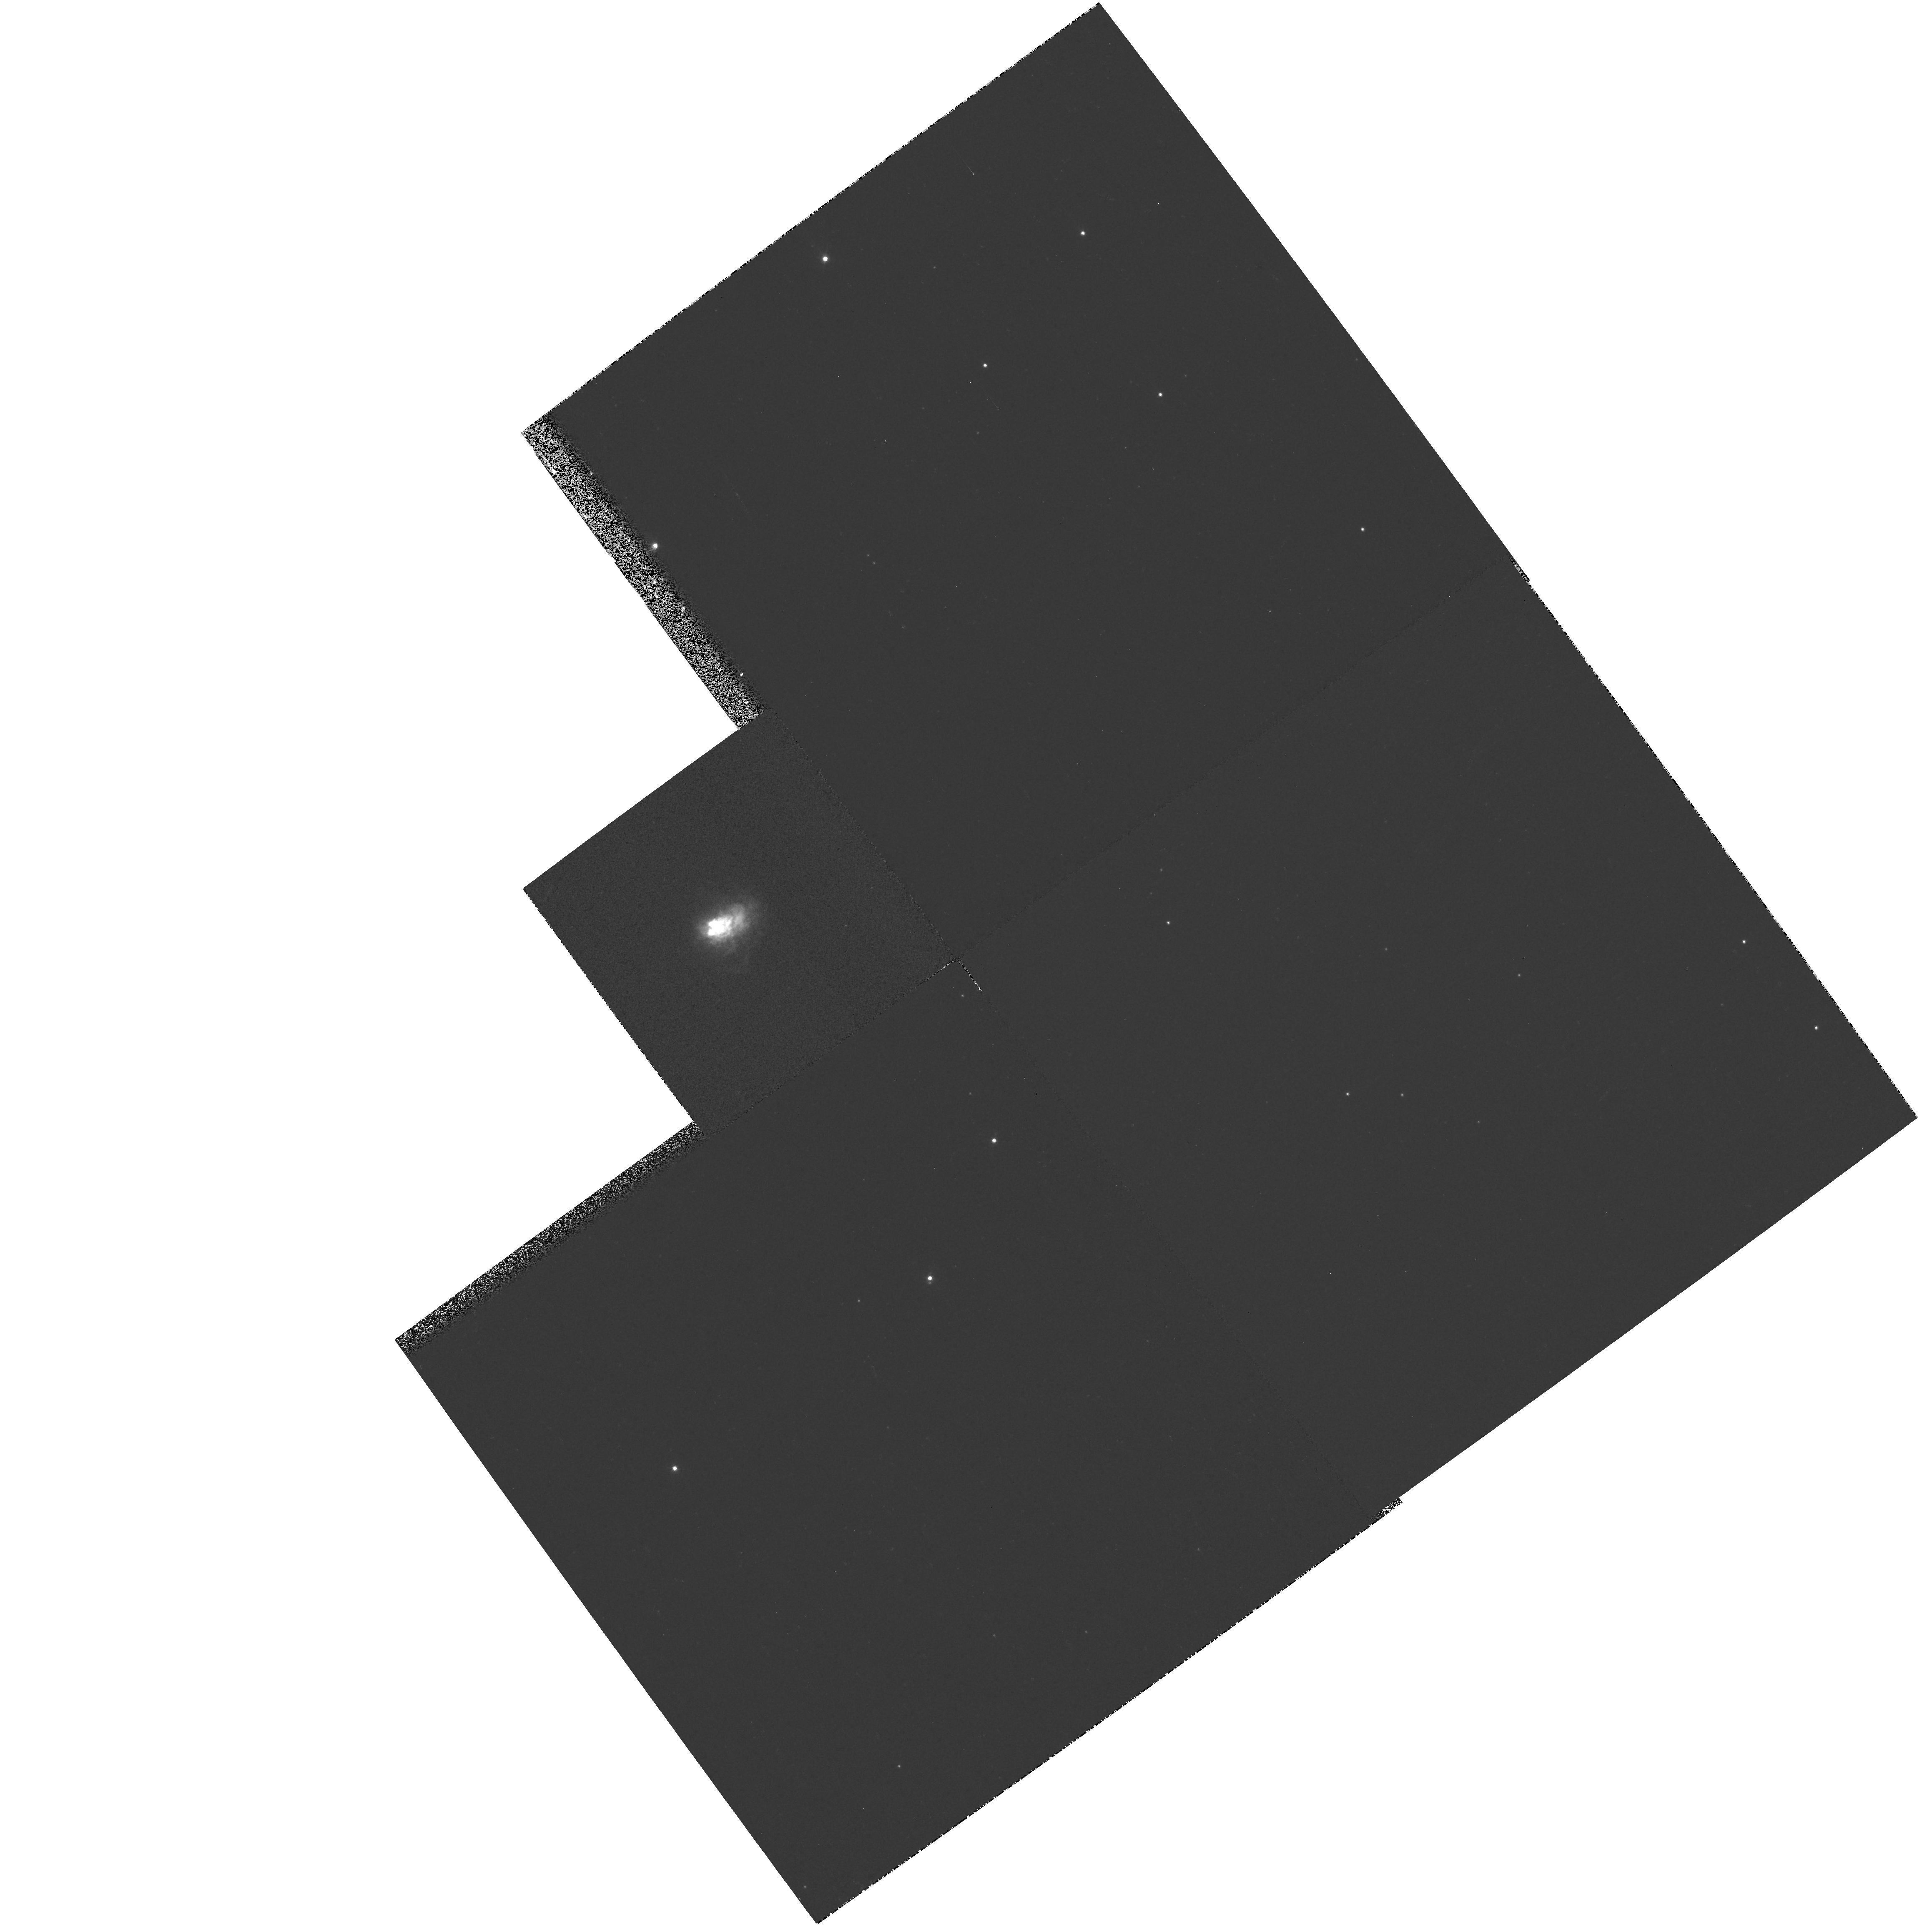
Target: VY-CMA
Instrument: WFPC2/PC
Filter: F410M
Exposure: 2 min
Observation ID: hst_7304_02_wfpc2_pc_f410m_u57g02

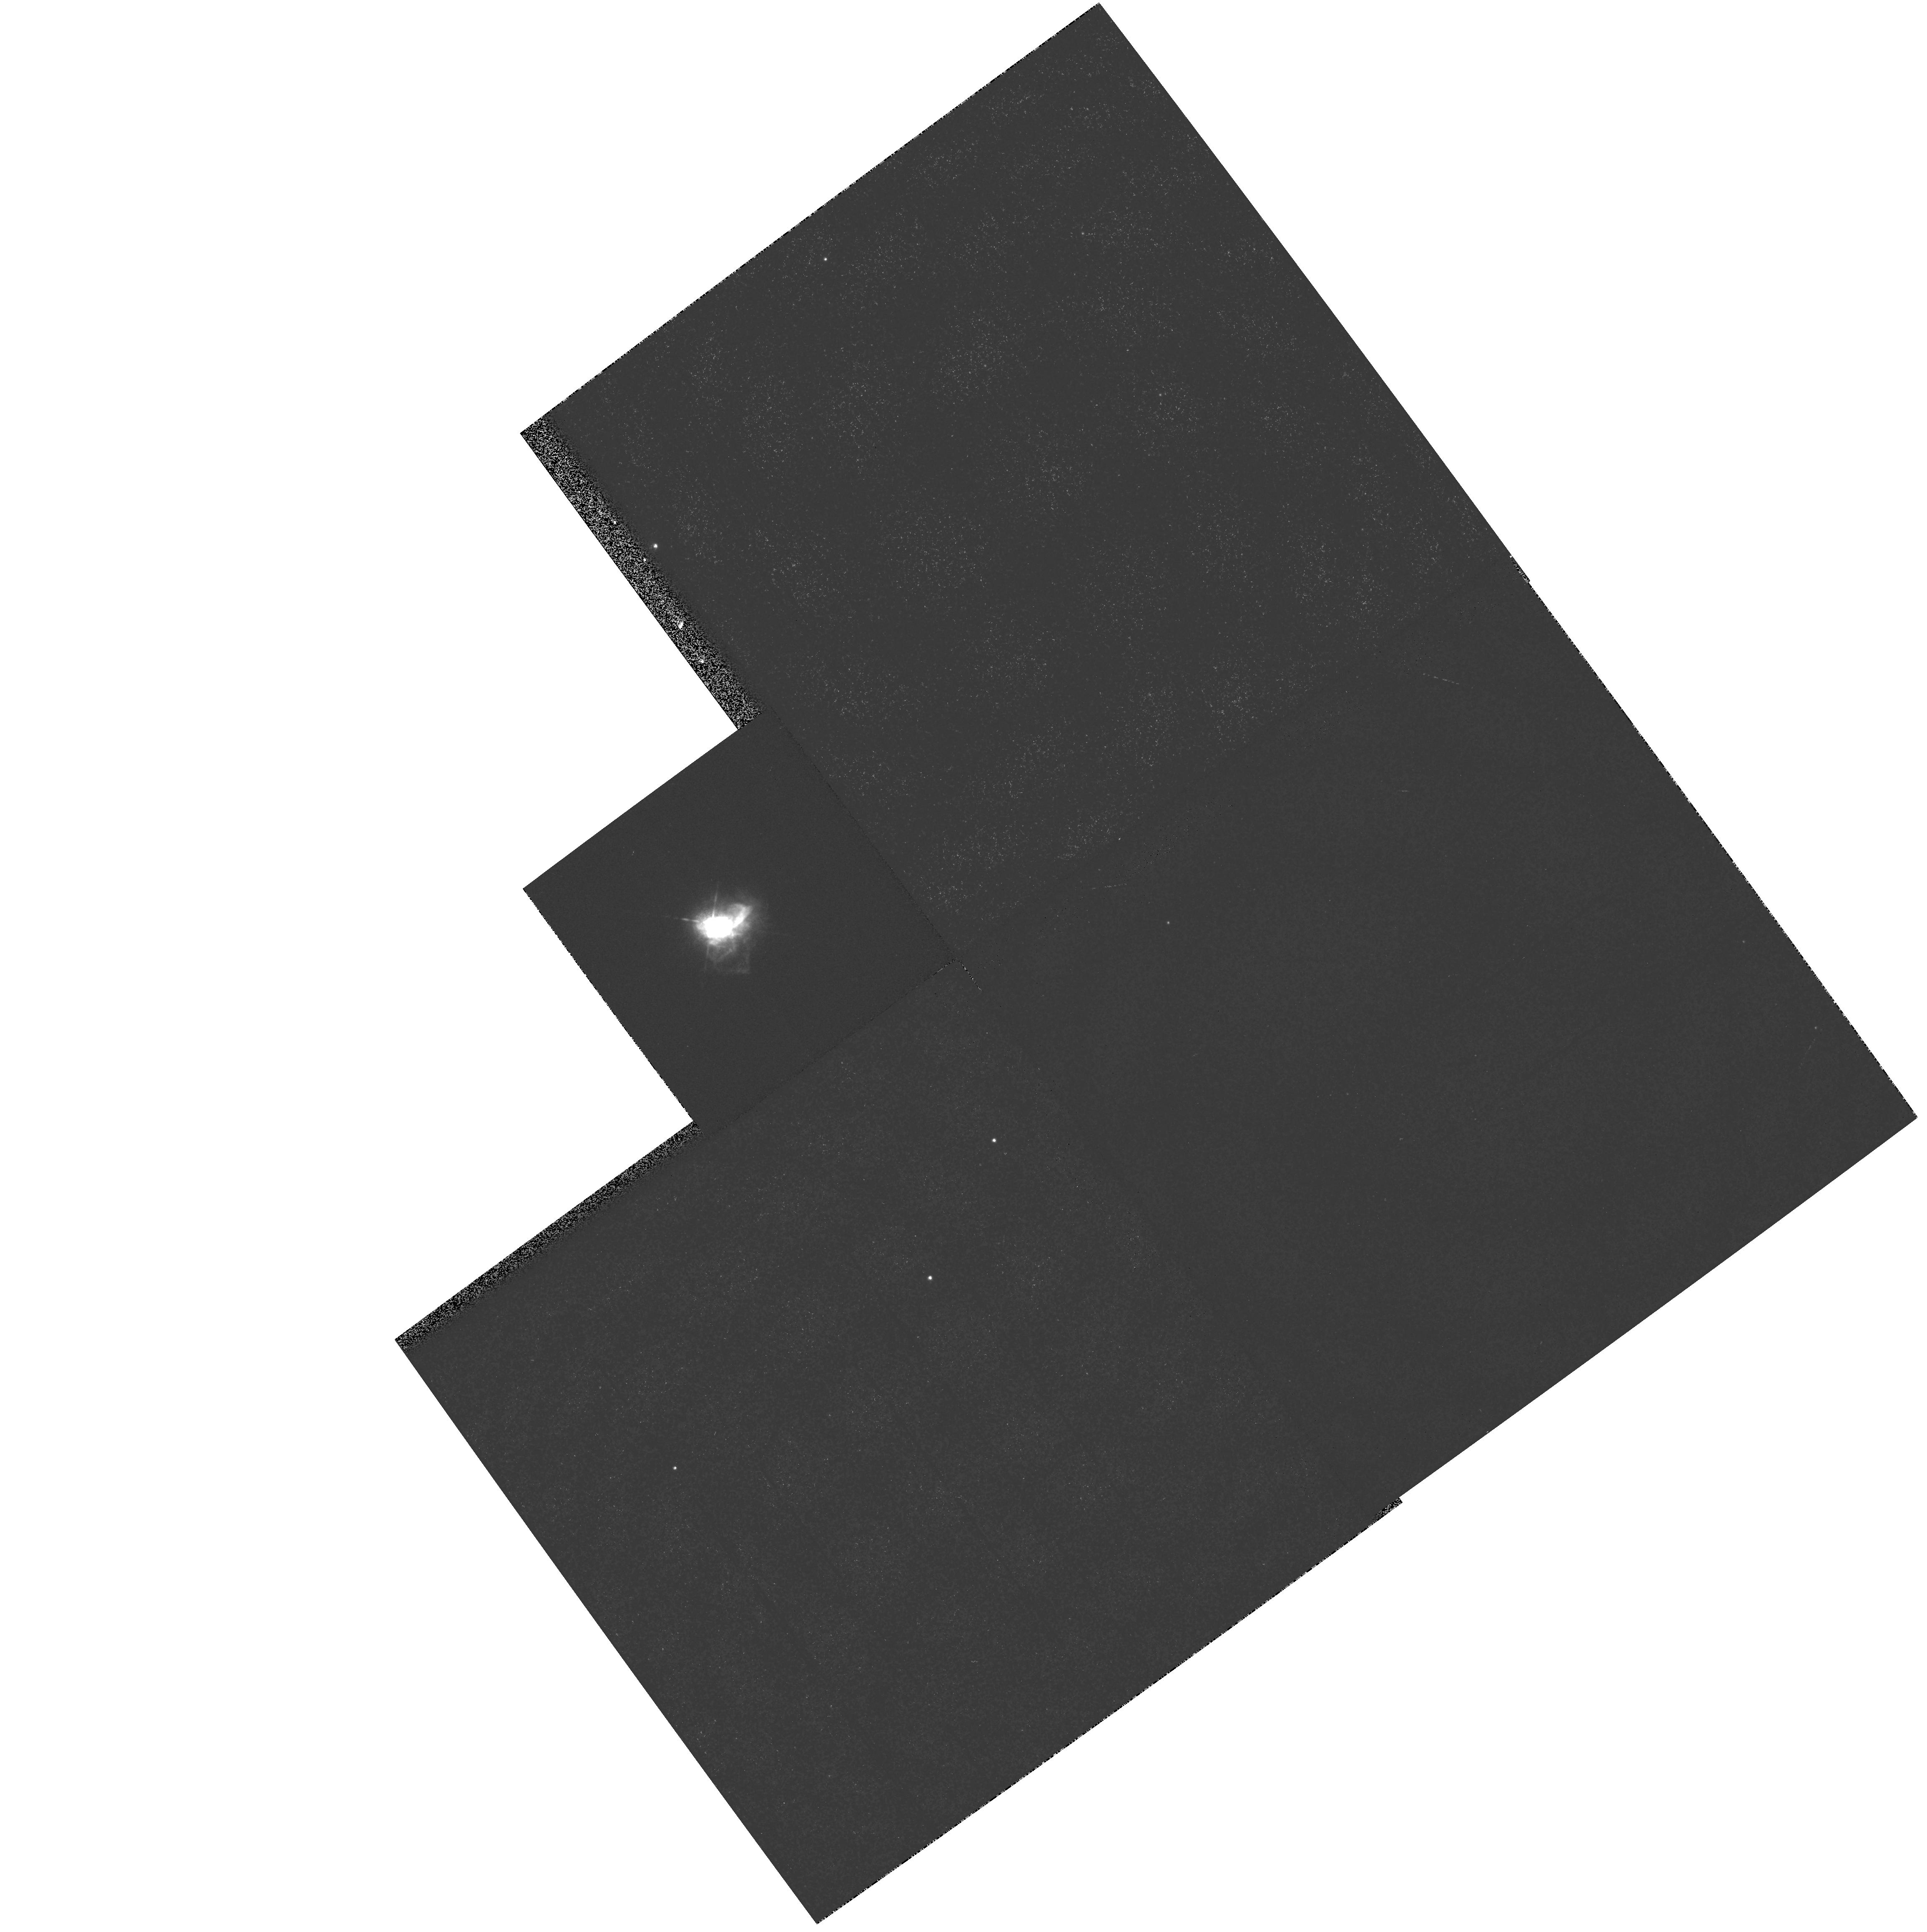
Target: VY-CMA
Instrument: WFPC2/PC
Filter: F656N
Exposure: 1 min
Observation ID: hst_7304_02_wfpc2_pc_f656n_u57g02

High Resolution Imaging and Spectroscopy of Cool Hypergiants Near the Top of the HR Diagram (PI: Humphreys, Roberta M.)

A few highly unstable, very massive stars lie on or near the empirical upper luminosity boundary in the HR diagram. These include the Luminous Blue Variables, the cool hypergiants and other even rarer objects, all related by the violent mass loss phenomena responsible for the upper boundary. Our targets are IRC +10420 and VY CMa, very luminous cool stars with visible nebulosity. We propose to obtain STIS long-slit spectroscopy of the nebulosity and condensations revealed by our recent PC images of IRC+10420, plus images with the PC of the reflection nebula associated with the M supergiant VY CMa. These observations are needed for studies of the morphology and composition of the ejecta from these cool hypergiants.